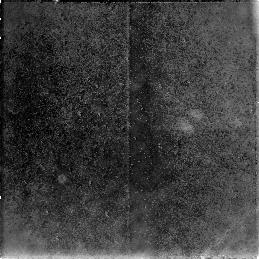
Target: NGC3368-PAR2
Instrument: NICMOS/NIC3
Filter: F160W
Exposure: 38 min
Observation ID: n4km01030

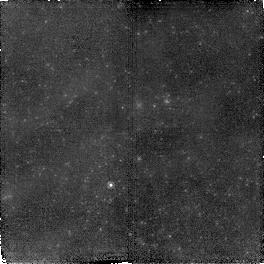
Target: NGC3368-PAR3
Instrument: NICMOS/NIC2
Filter: F160W
Exposure: 38 min
Observation ID: n4km03020

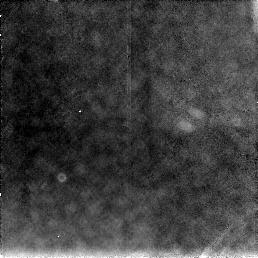
Target: NGC3368-PAR2
Instrument: NICMOS/NIC3
Filter: F160W
Exposure: 38 min
Observation ID: n4km02030

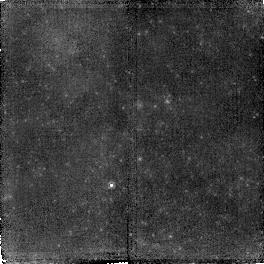
Target: NGC3368-PAR3
Instrument: NICMOS/NIC2
Filter: F160W
Exposure: 38 min
Observation ID: n4km05020

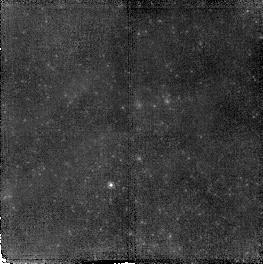
Target: NGC3368-PAR3
Instrument: NICMOS/NIC2
Filter: F160W
Exposure: 38 min
Observation ID: n4km04020

The distance to M96 from H-band Cepheid observations (PI: Tanvir, Nial Rahil)

Determination of the Hubble constant is a primary goal of HST. A number of galaxies have already been observed for Cepheids using WFPC2 to obtain V and I-band photometry. Tanvir Etal\ 1995 found the distance to the spiral galaxy M96 (NGC3368) in the Leo-I group, and argued that this galaxy was particularly appropriate for calibrating the many elliptical galaxy secondary distance indicators, since there is good evidence that M96 is close to the central ellipticals in the group. Hence they estimated H_0=69+/-8kmsmpc. Here we are proposing to obtain infrared H-band (F160W) observations of a sample of the Cepheids in M96 and the dwarf galaxy UGC5889 with NICMOS. Infrared observations have a number of crucial advantages for Cepheid distance determination, specifically (a) a much reduced sensitivity to extinction (and variations in dust properties), which also results in a lower sensitivity to calibration uncertainties, (b) reduced sensitivity to metallicity variations and (c) reduced dispersion around the period--luminosity relation. Thus these observations should provide a considerably improved distance to the Leo-I group, and a test of the results already obtained using V and I photometry. Combining the new distances with the recent studies of early-type galaxy secondary indicators in the Leo-I group should give an estimate of H_0 to better than 10\ free of potentially unknown systematics due to dust and metallicity, and independent of the velocity of the group.